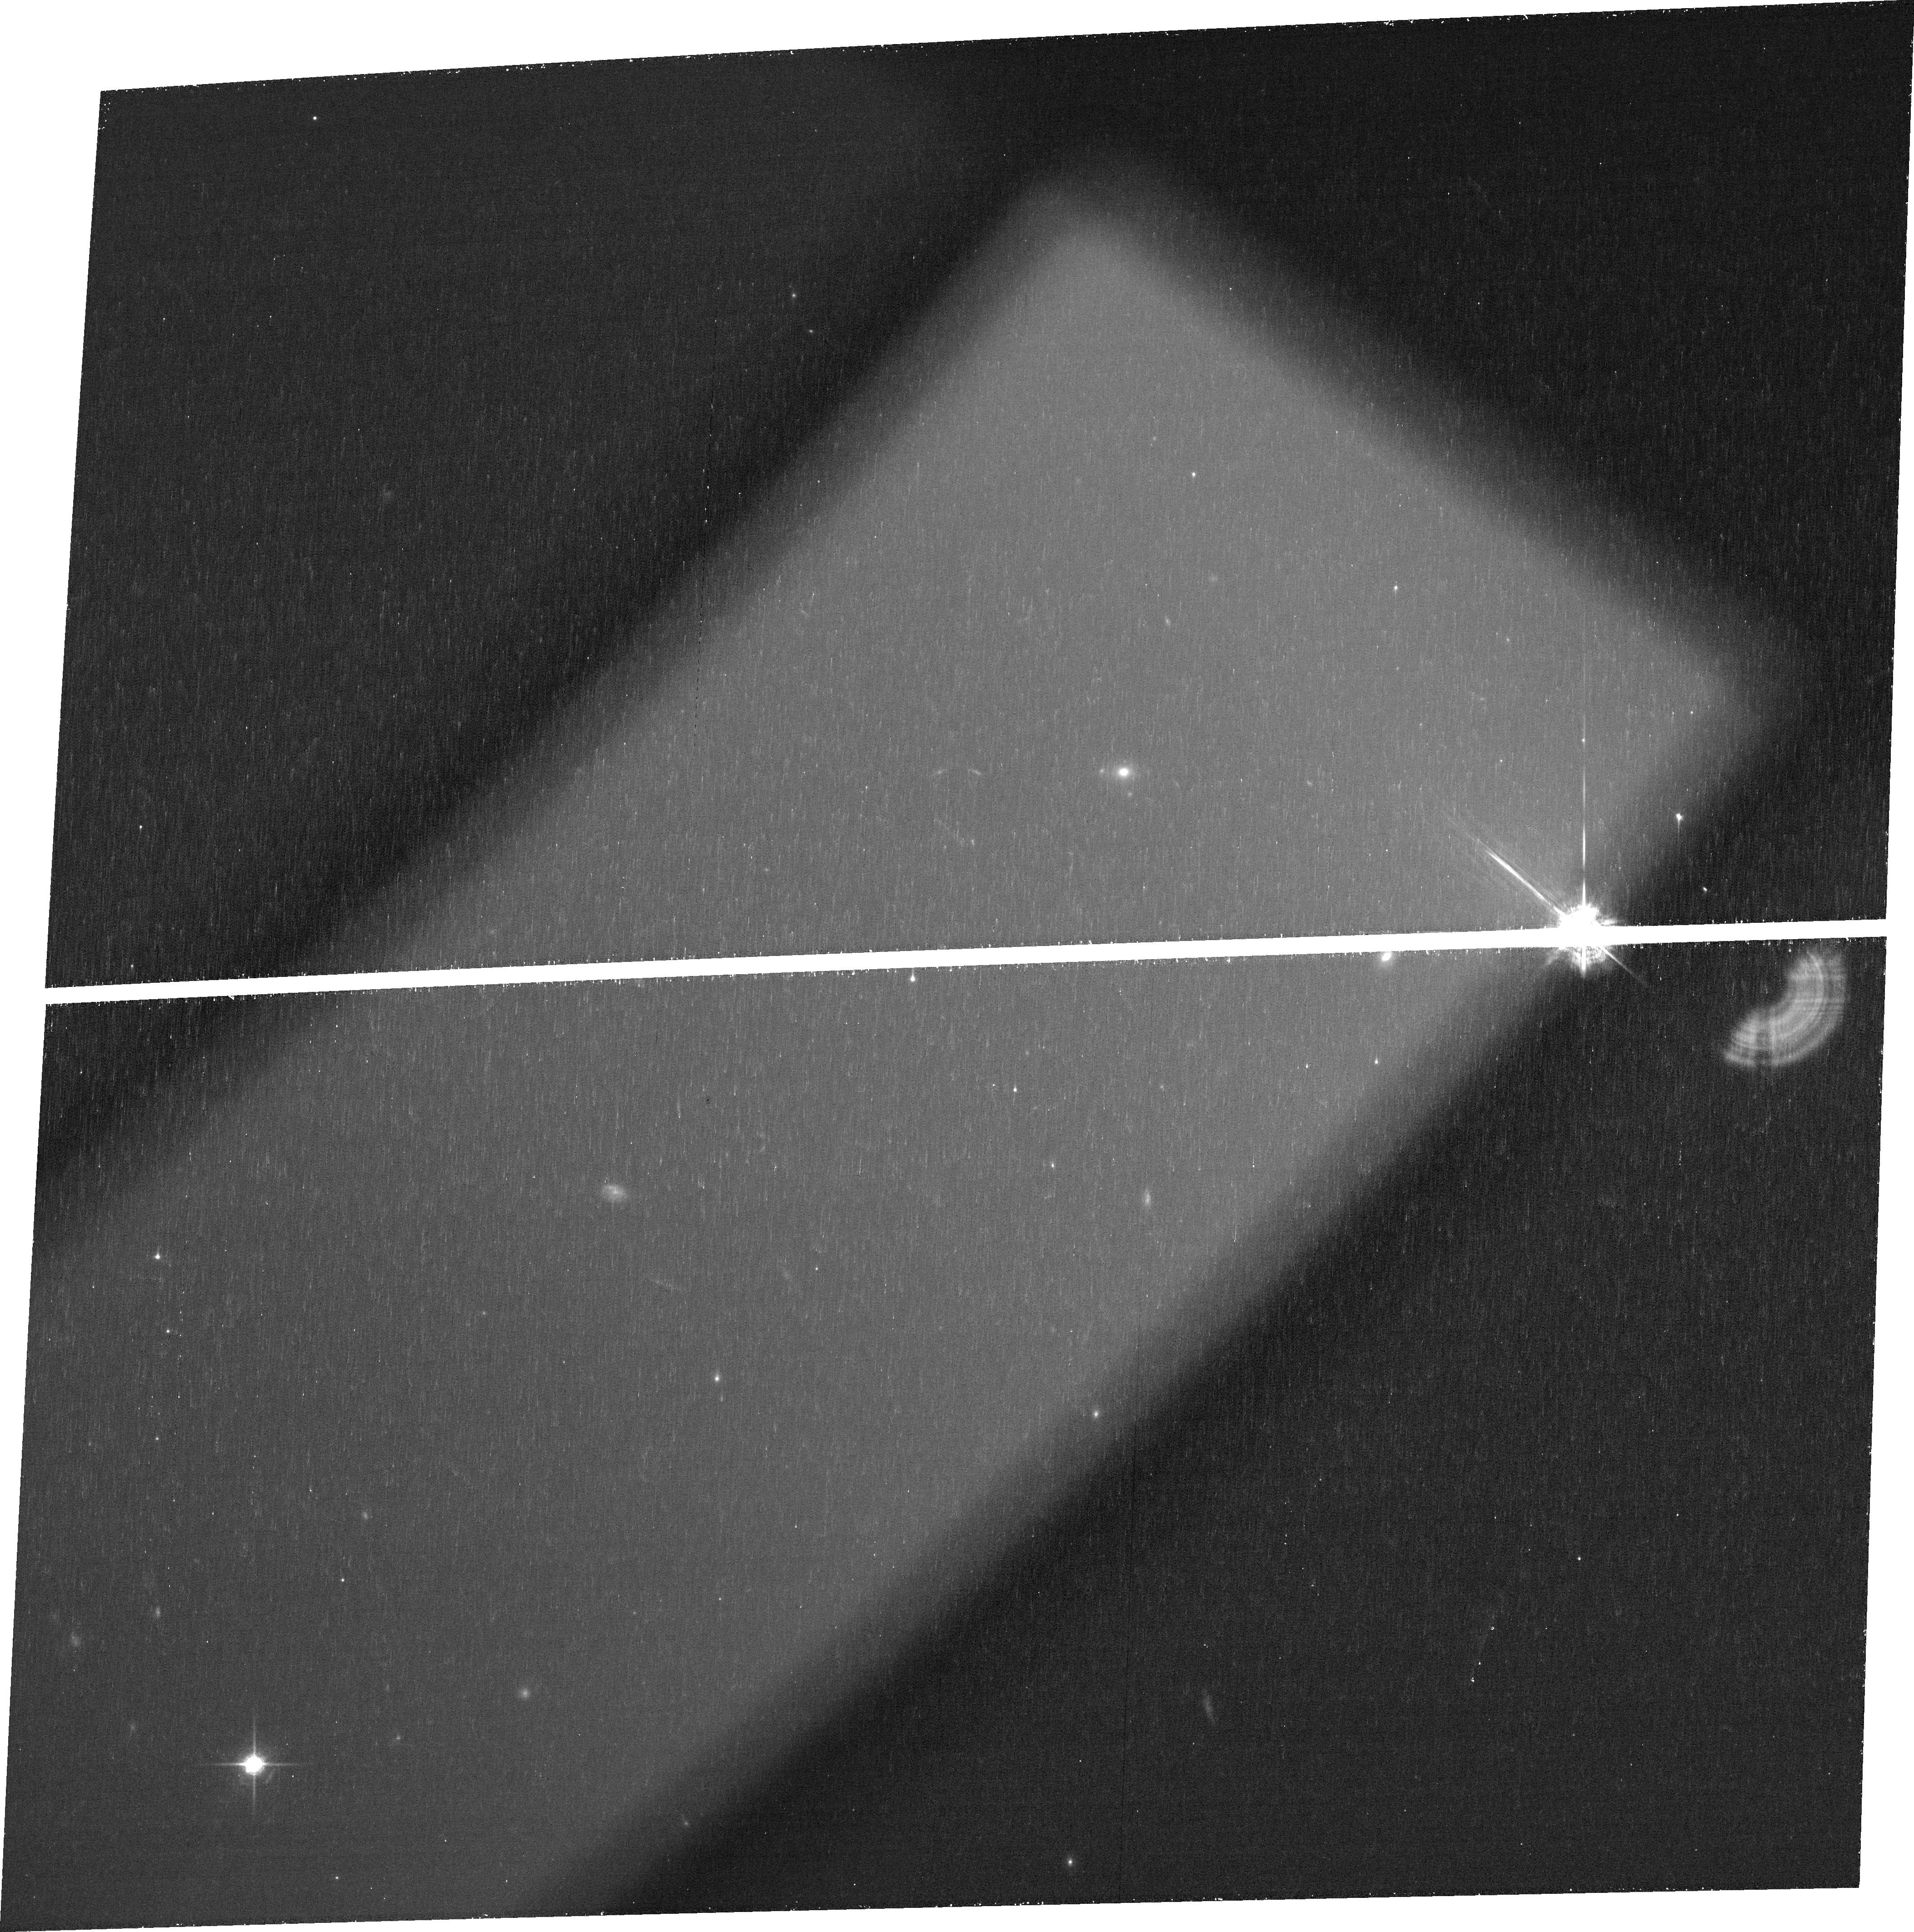
Target: PJ170+20
Instrument: ACS/WFC
Filter: FR931N
Exposure: 37 min
Observation ID: jf3j01010

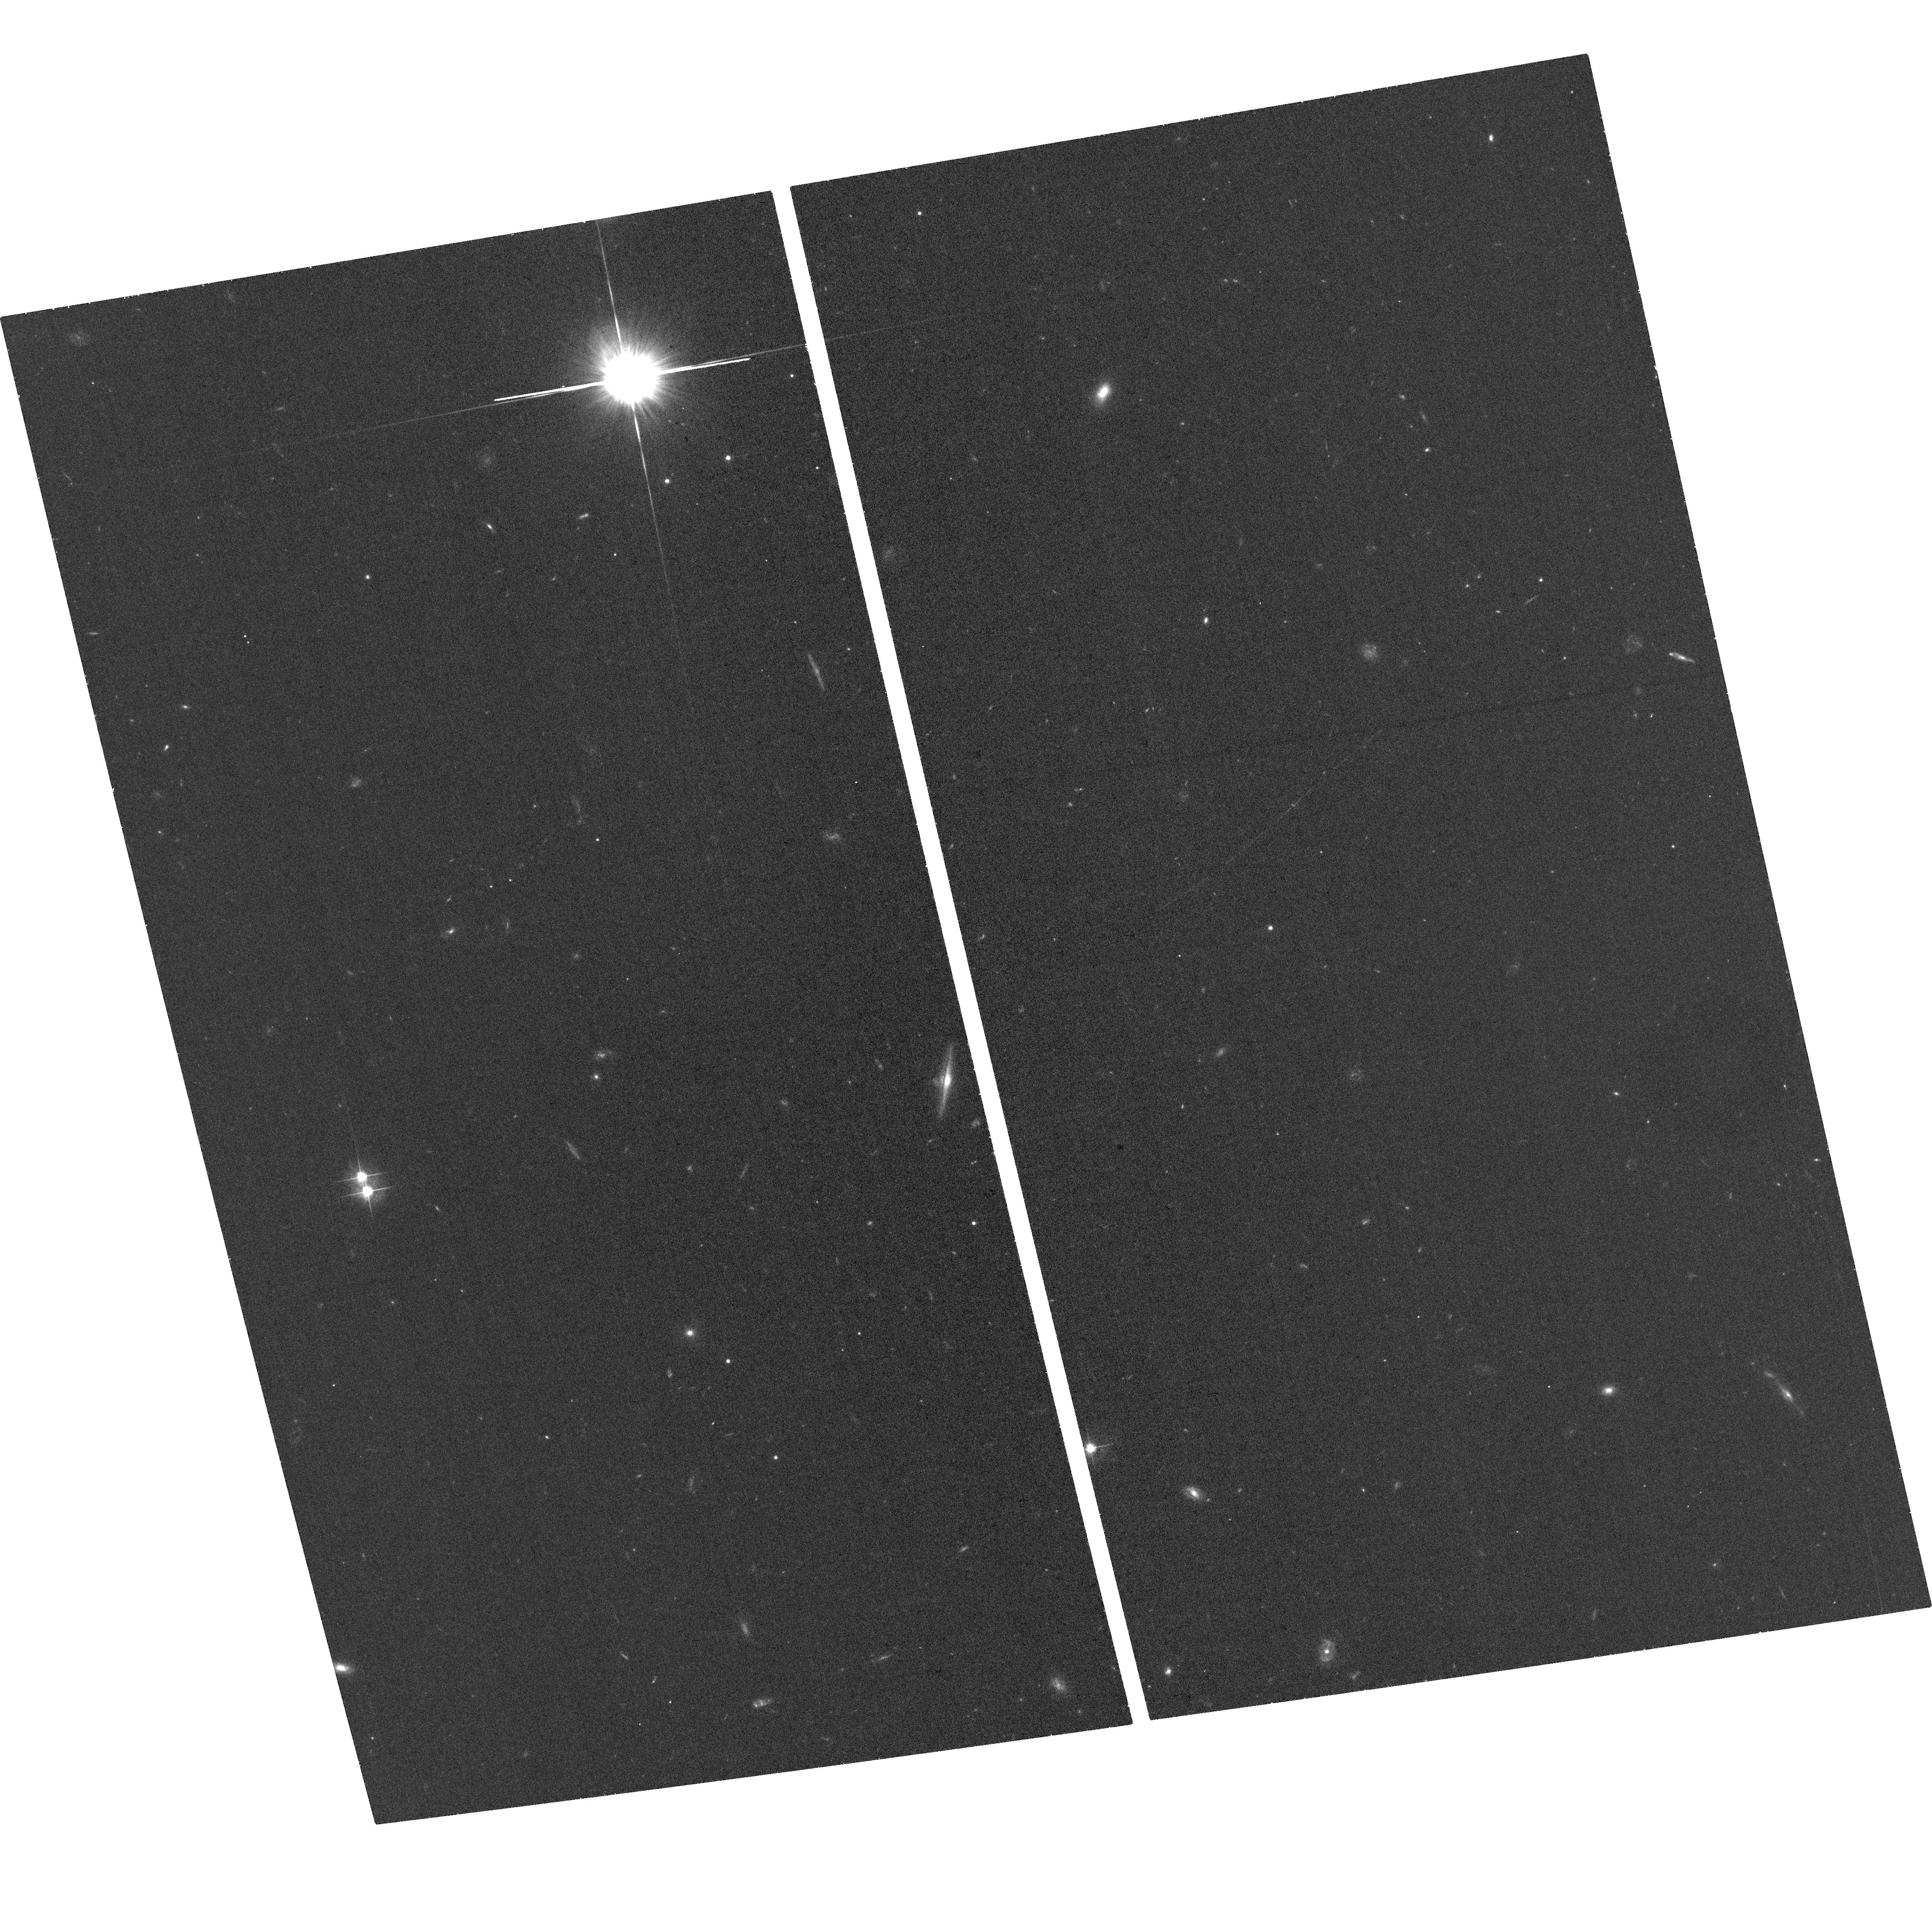
Target: PJ170+20
Instrument: ACS/WFC
Filter: F555W
Exposure: 35 min
Observation ID: hst_17284_02_acs_wfc_f555w_jf3j02

A young lensed quasar at cosmic dawn (PI: Farina, Emanuele Paolo)

QSOs at z>6 are among the brightest sources in the Universe and are unparalleled tools to investigate the first billion years of Cosmic History. The origin of the first supermassive black holes, however, is an enduring mystery, since classical Eddington-limited growth has been ruled out as the formation mechanism for this population. However, to date, only the brightest end of the underlying QSO population has been investigated. New insights into the formation of the first black holes can be obtained by studying intrinsically faint QSOs that are magnified by foreground lensing galaxies. Unfortunately, while a high fraction of QSOs is predicted to be gravitationally lensed at high redshift, only one z~6 lensed QSO has been reported to date (J0439+1634 at z=6.5). Recently, the second-ever strongly-lensed QSO at z>5, PJ170+20, was discovered serendipitously. PJ170+20 is not only strongly lensed, but shows promising signs of being young, with an onset of its latest bright phase potentially only ~1000 years ago, and exhibits unusual dust emission. These characteristics open the possibility of PJ170+20 being a long-awaited keystone in QSO growth: an intrinsically faint QSO caught during (or right after) a phase of highly-obscured super-Eddington growth. We here propose exploitthe unparalleled spatial resolution allowed by ACS/WFC optical and IR imaging to confirm these properties by revealing the so far unresolved multiple lensed images and precisely pin down the location of the foreground galaxy (which are required for lens models). Unleashing PJ170+20 as unique workhorse to explore the origins of super massive black holes at cosmic dawn.